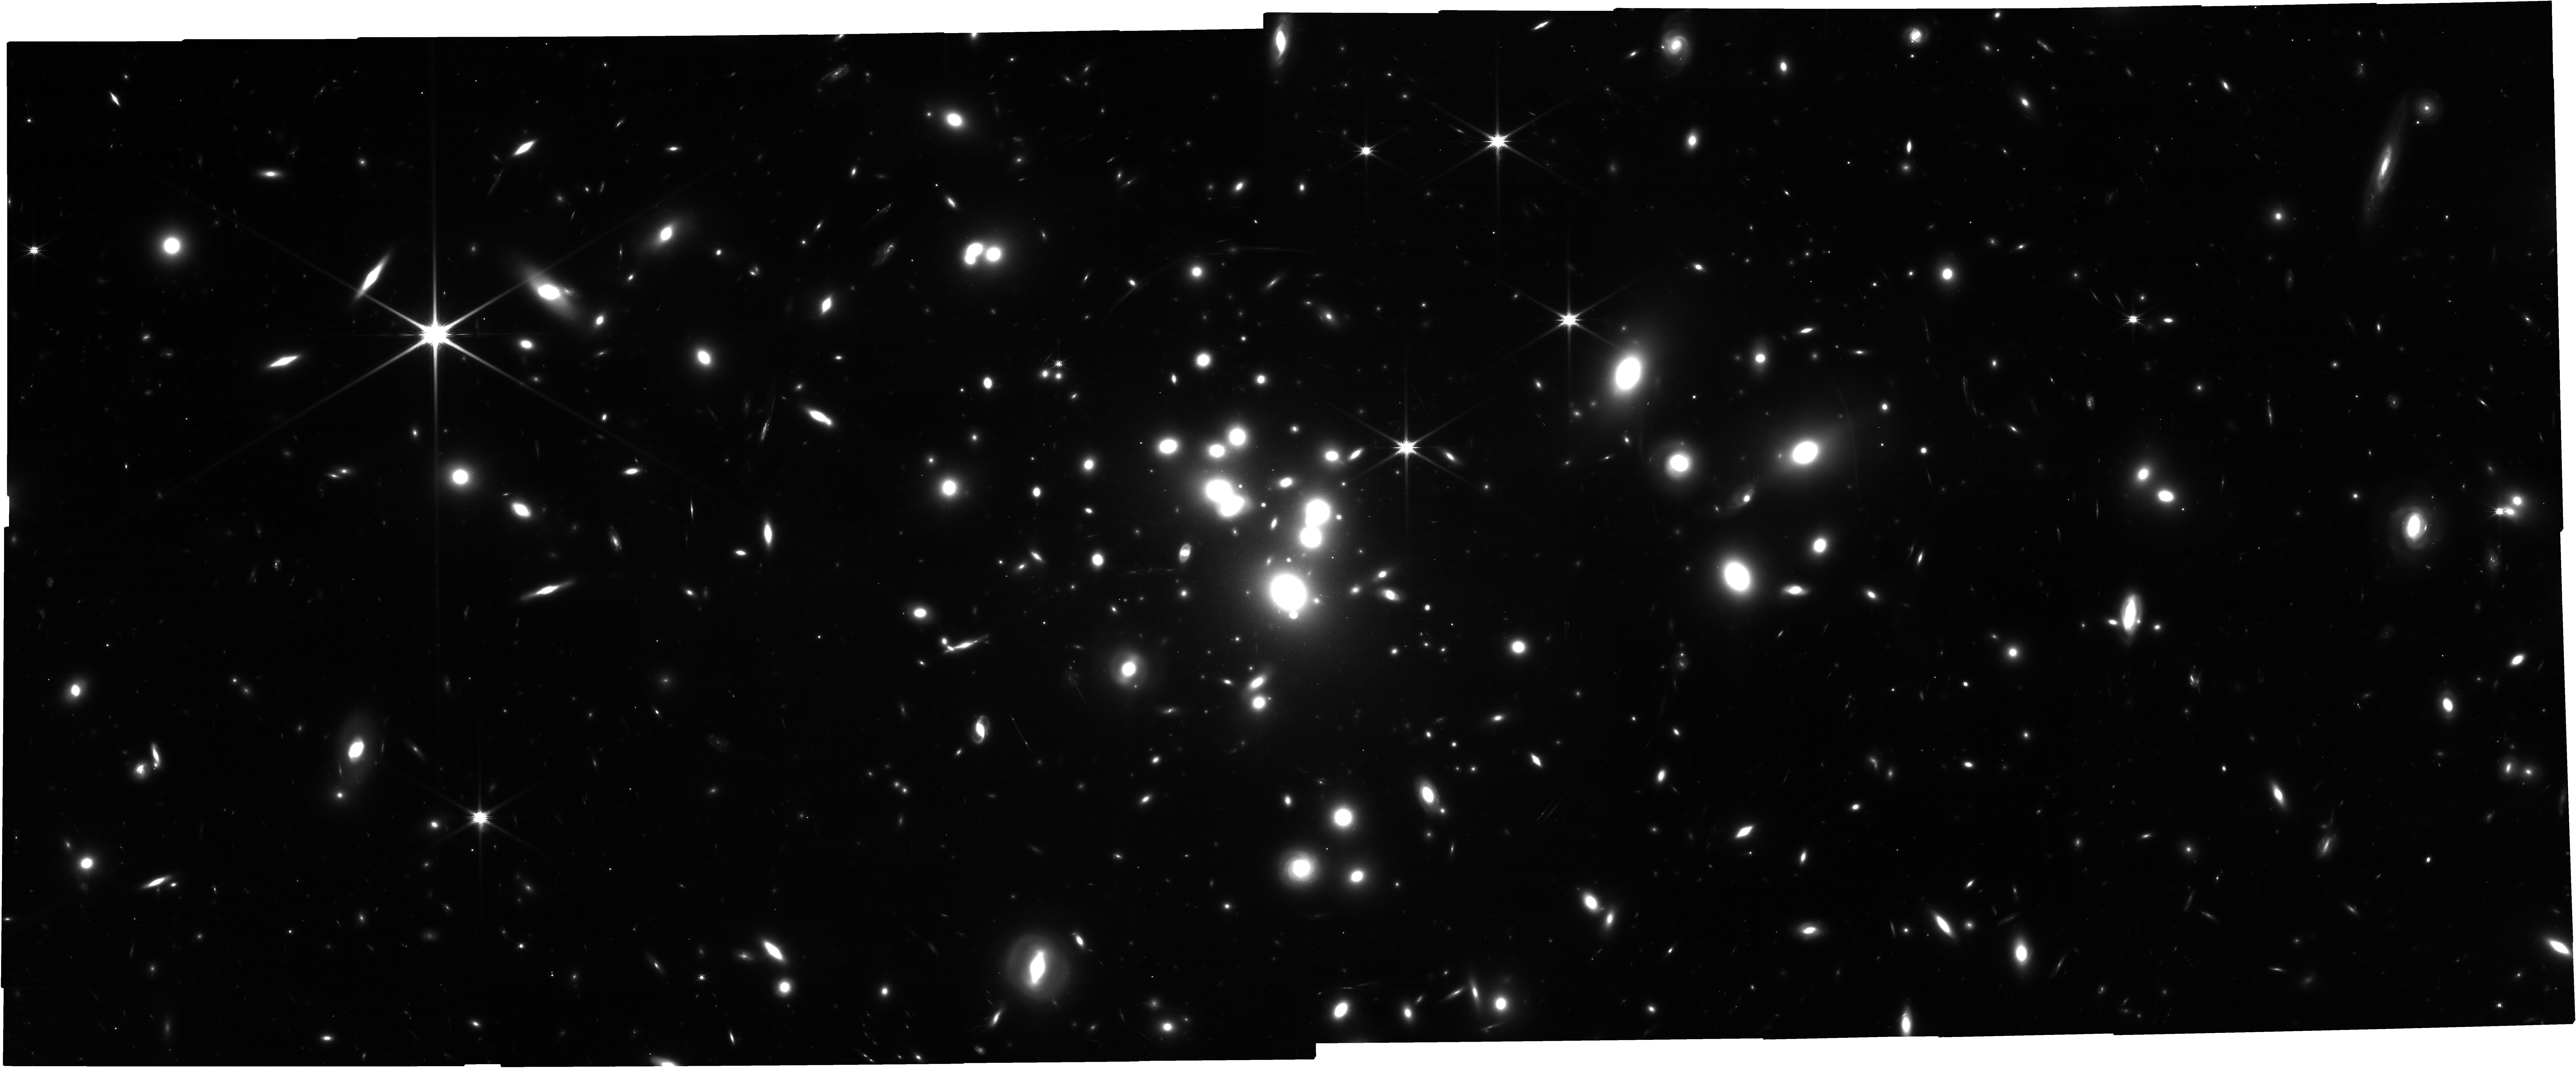
Target: ACO-1689
Instrument: NIRCAM
Filter: F150W
Exposure: 2.1 h
Observation ID: jw05782-o001_t001_nircam_clear-f150w

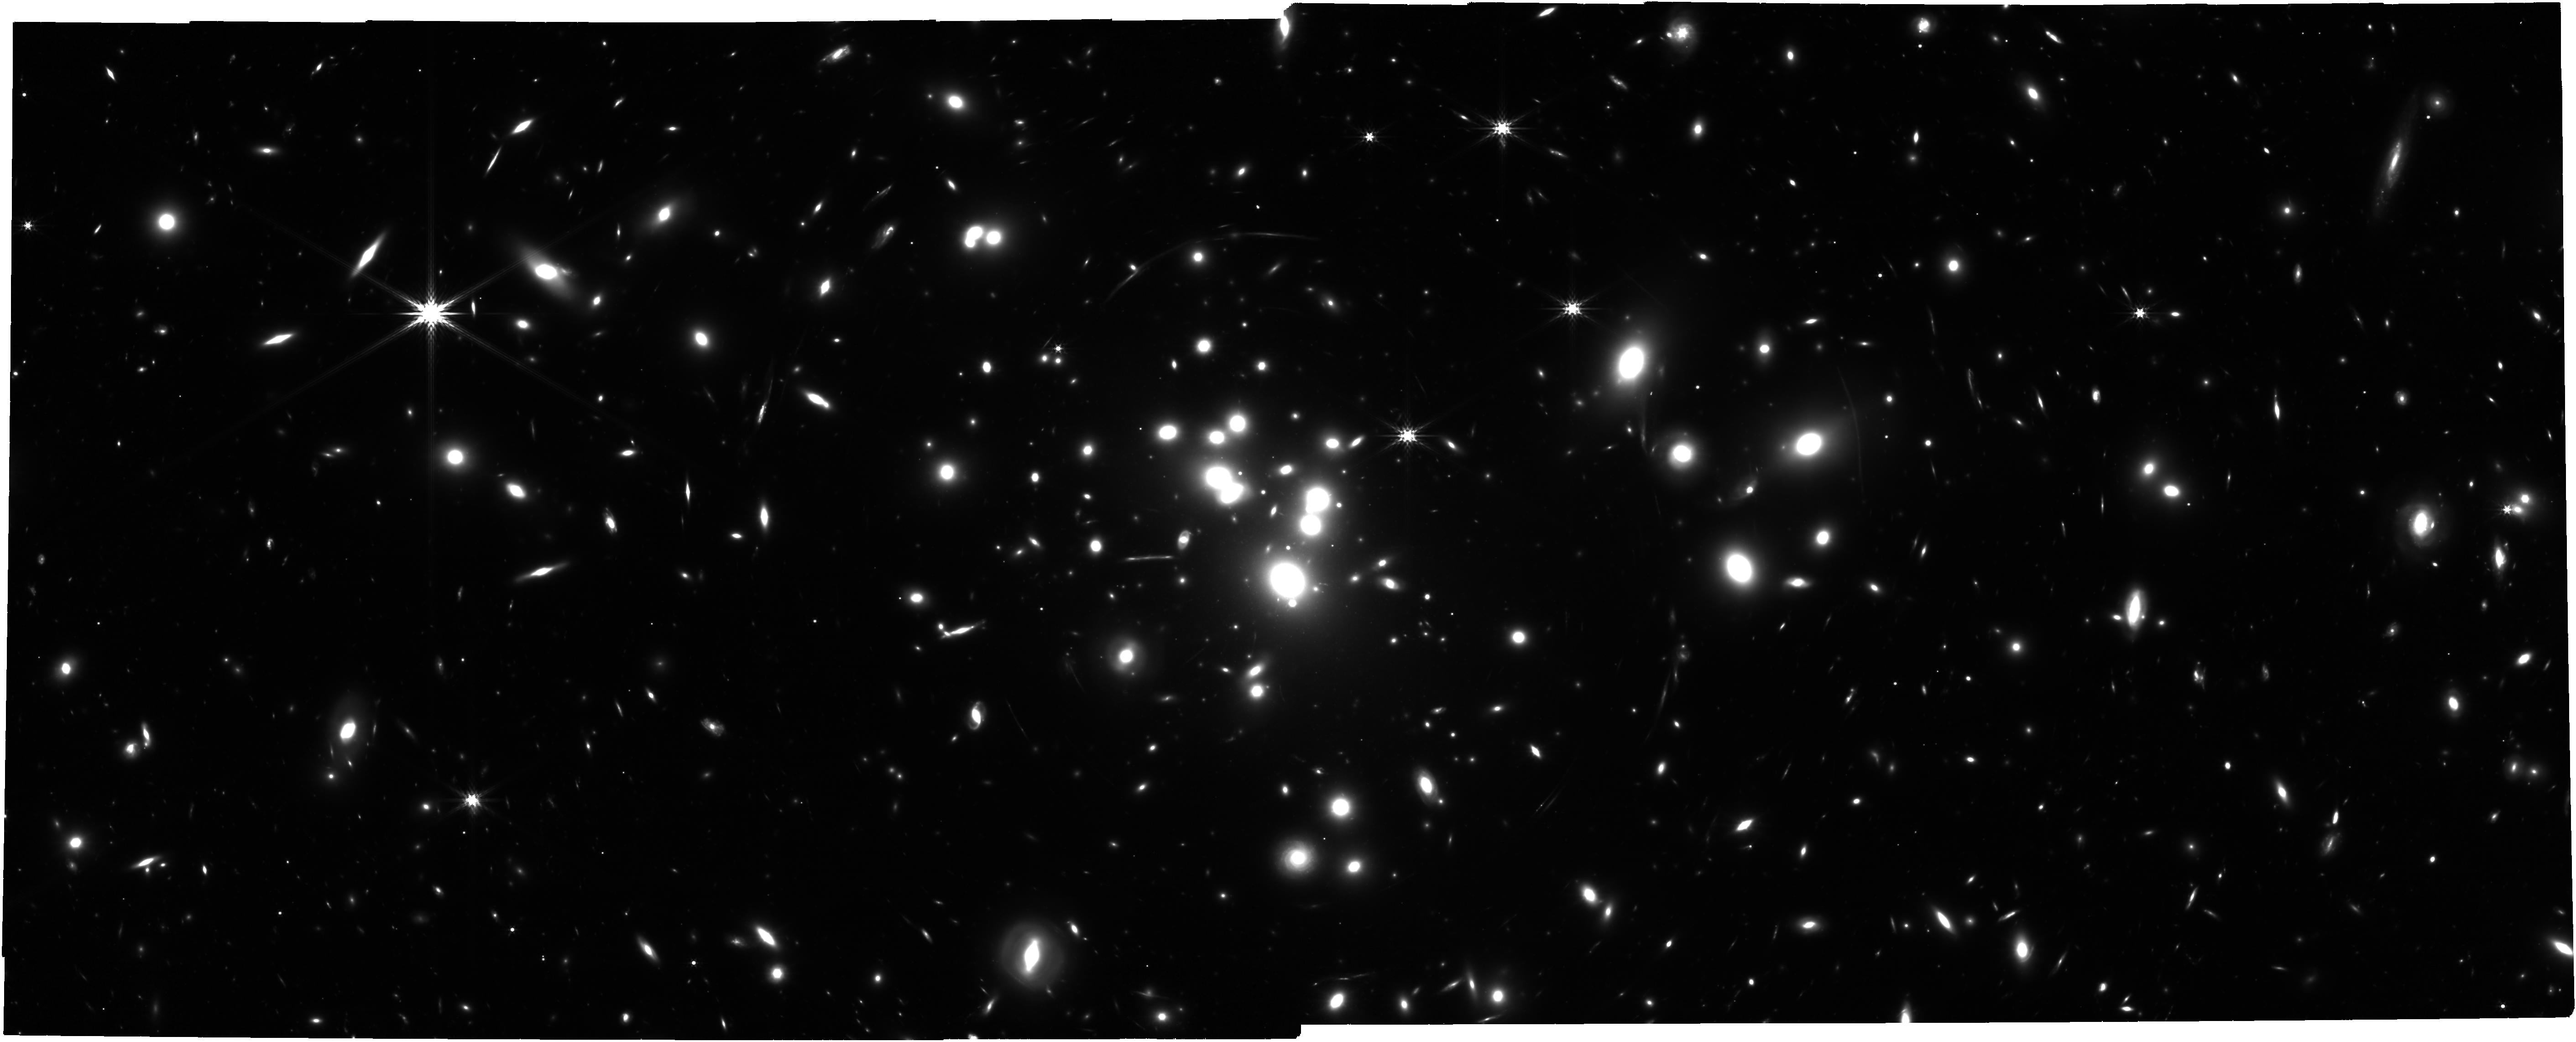
Target: ACO-1689
Instrument: NIRCAM
Filter: F356W
Exposure: 4.2 h
Observation ID: jw05782-o001_t001_nircam_clear-f356w

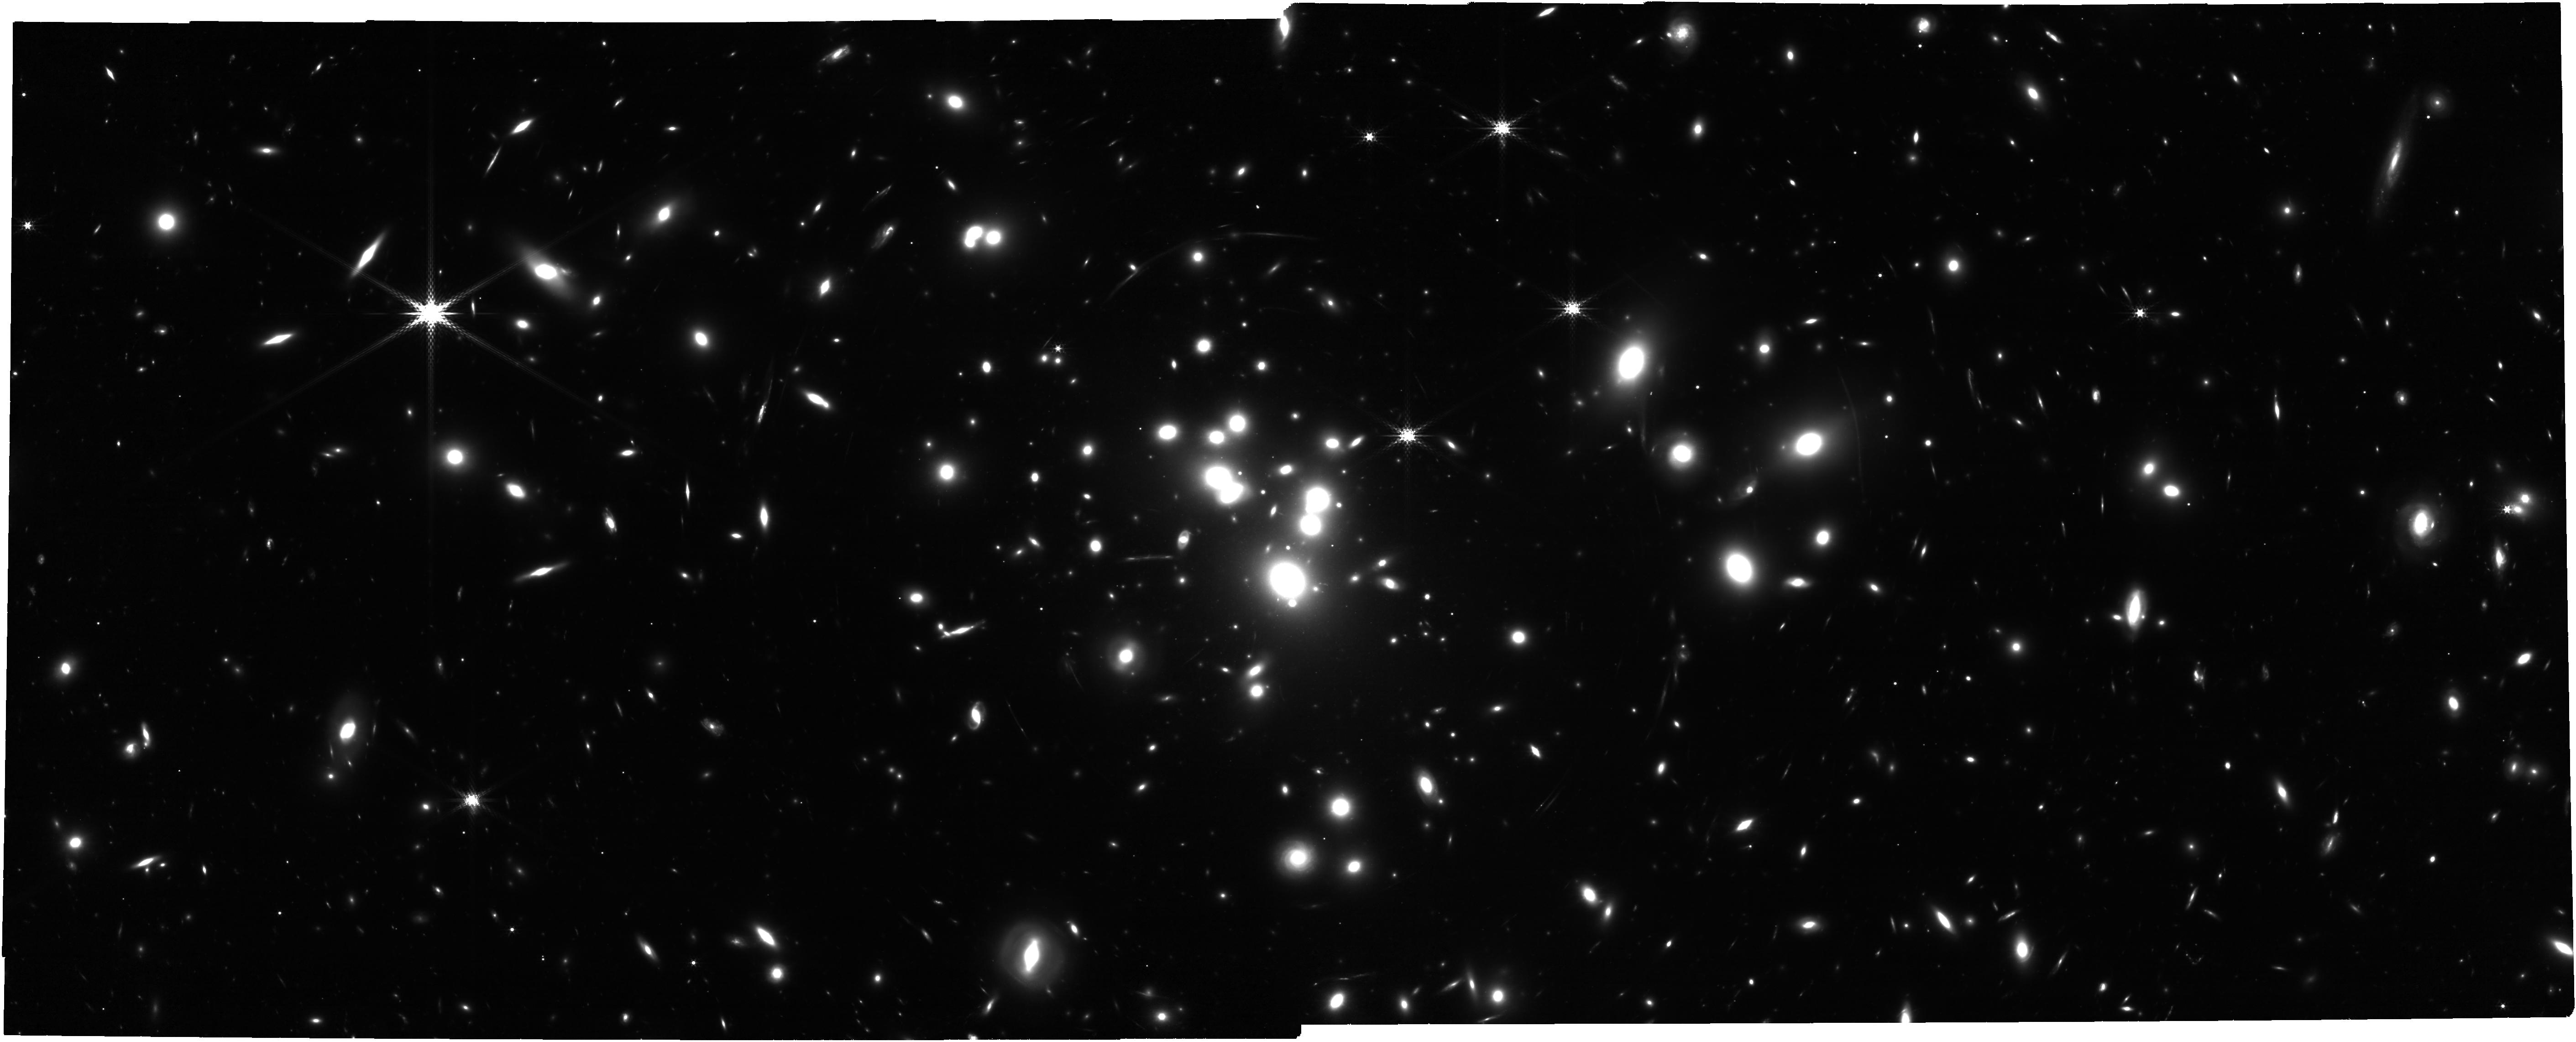
Target: ACO-1689
Instrument: NIRCAM
Filter: F300M
Exposure: 4.1 h
Observation ID: jw05782-o001_t001_nircam_clear-f300m

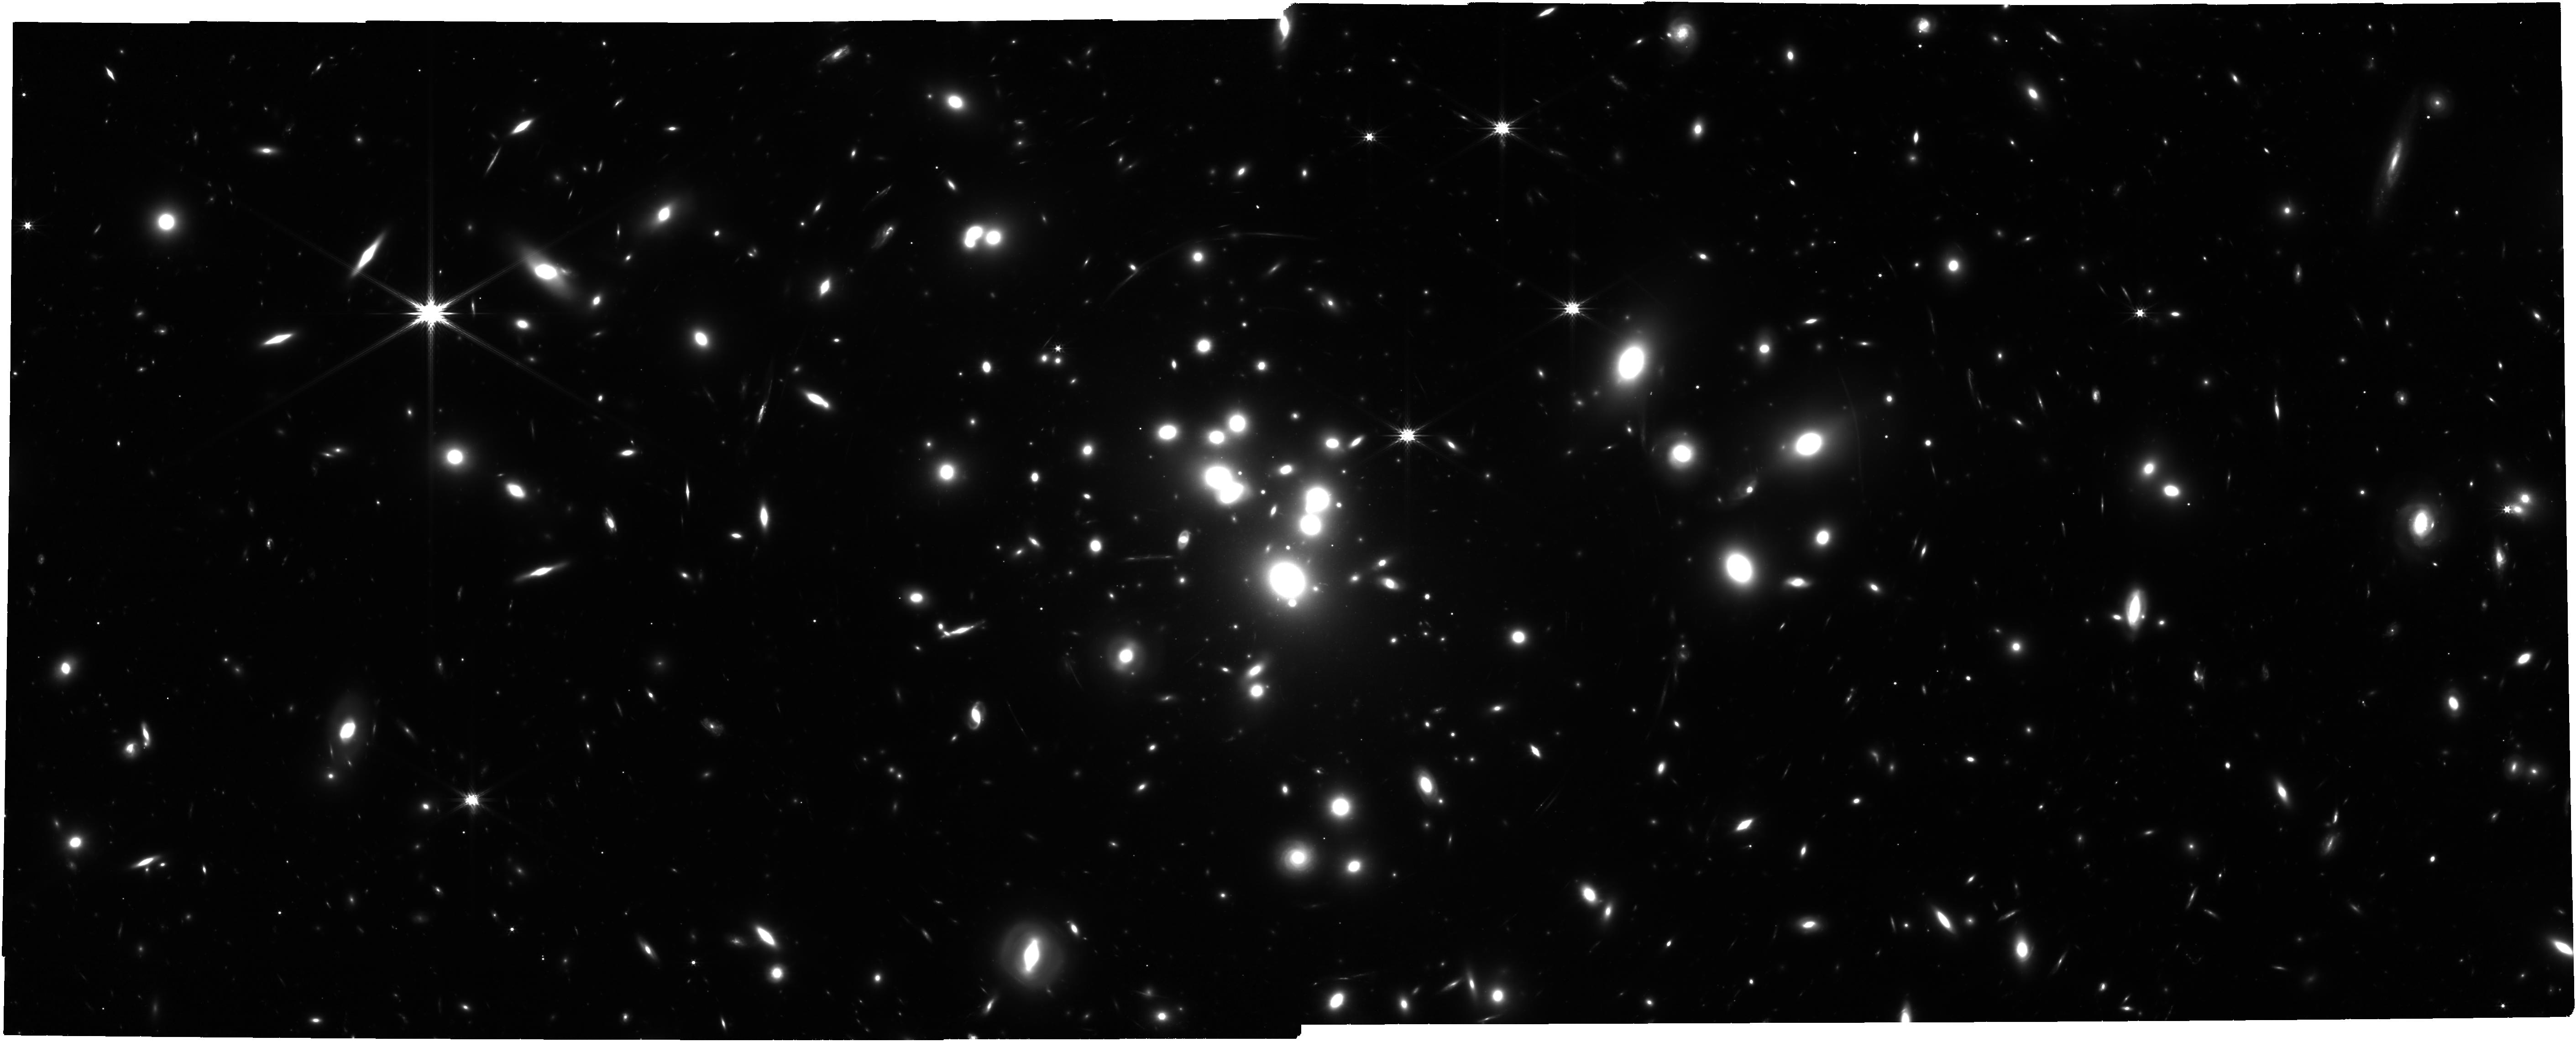
Target: ACO-1689
Instrument: NIRCAM
Filter: F277W
Exposure: 2.1 h
Observation ID: jw05782-o001_t001_nircam_clear-f277w

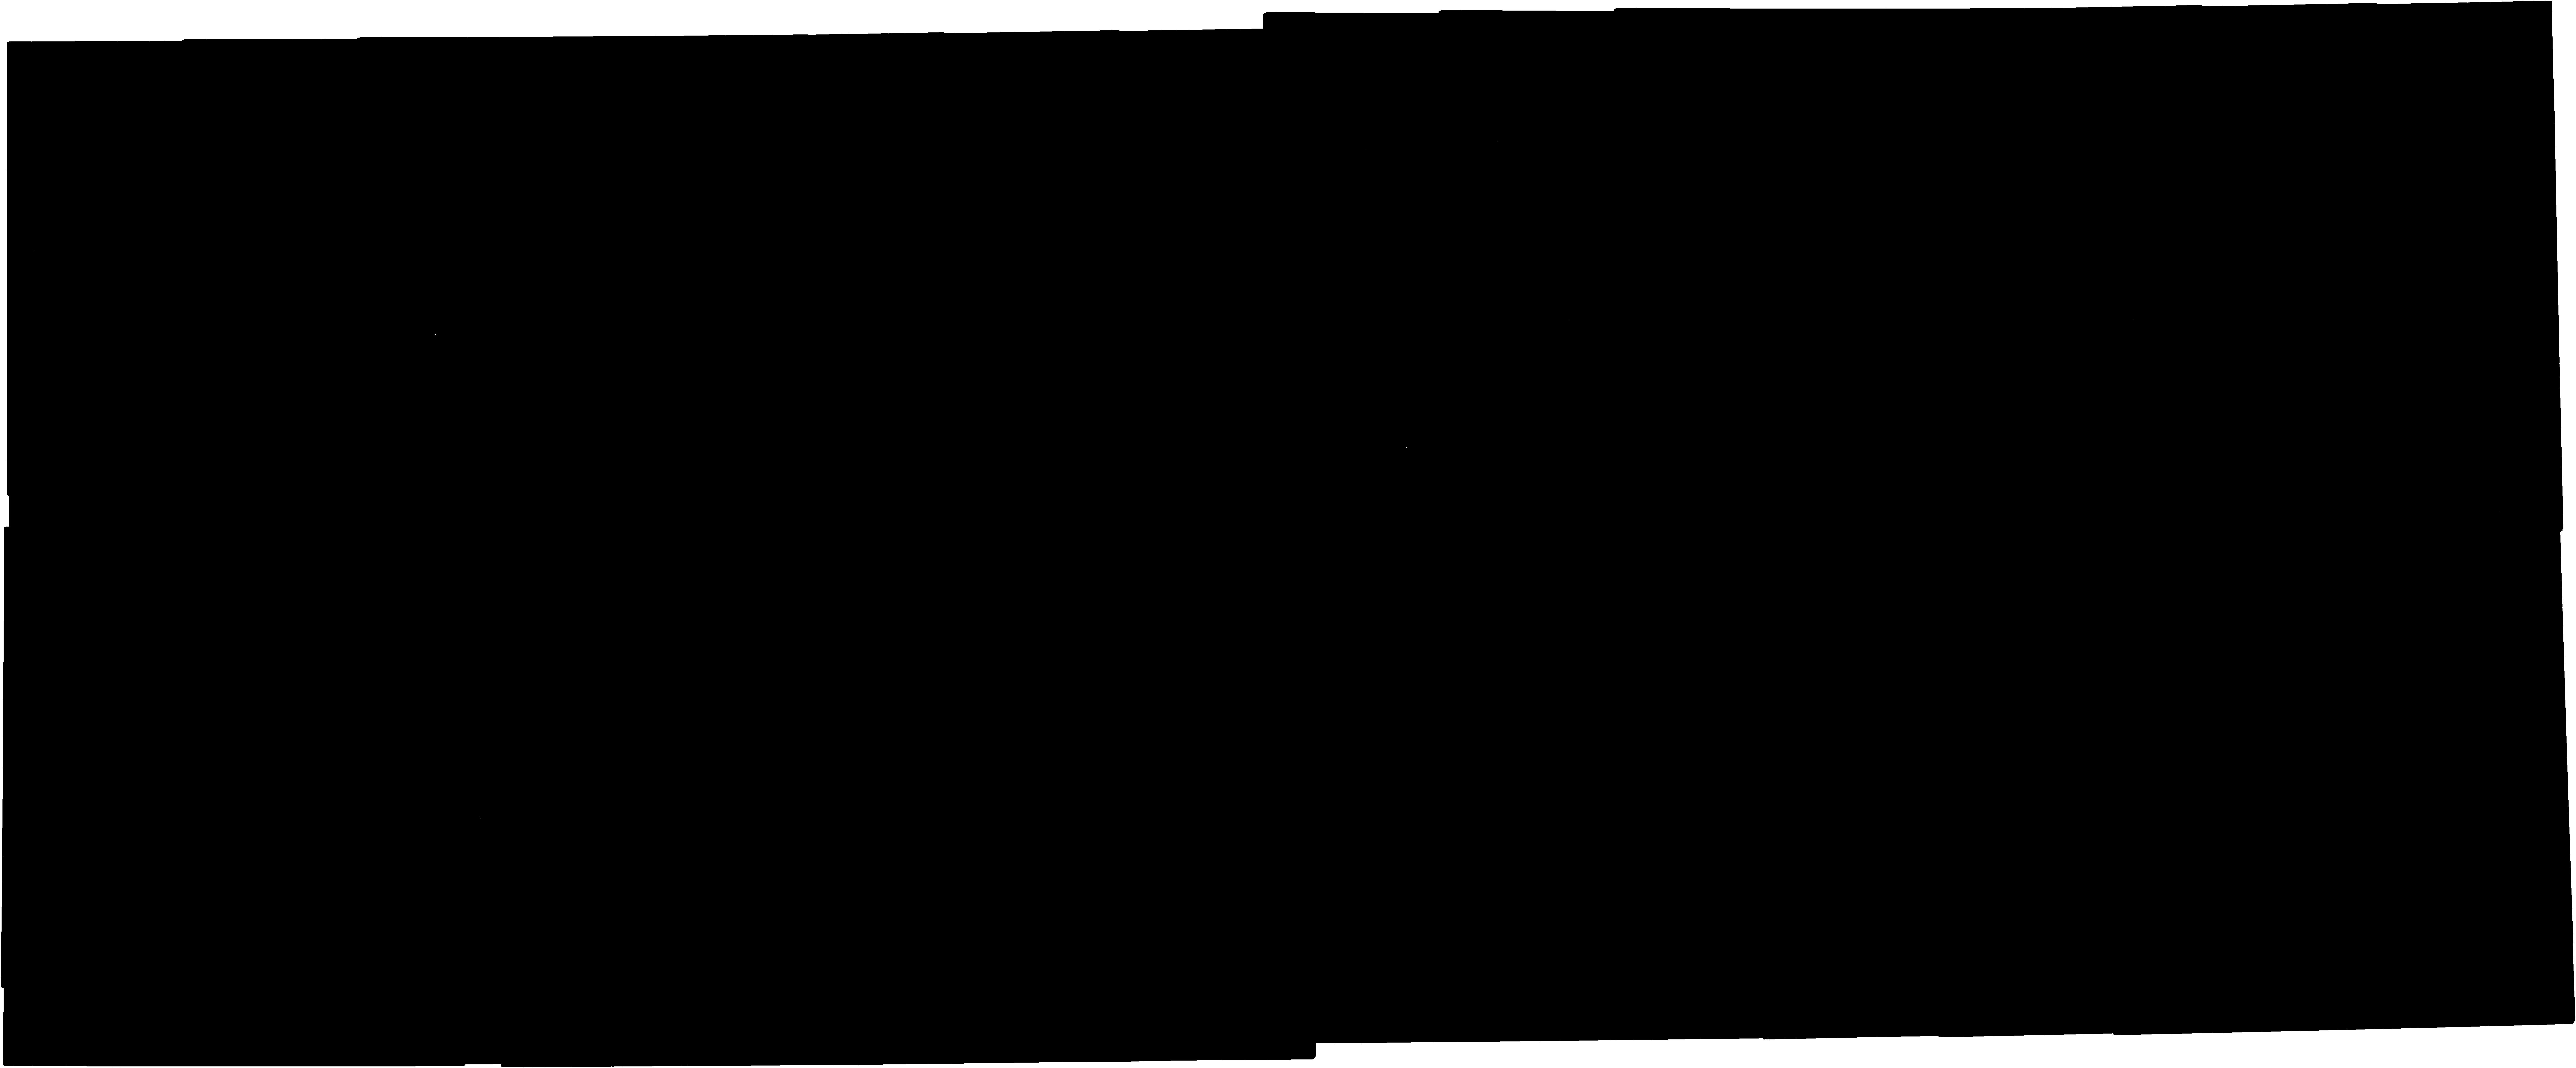
Target: ACO-1689
Instrument: NIRCAM
Filter: F115W
Exposure: 2.1 h
Observation ID: jw05782-o001_t001_nircam_clear-f115w

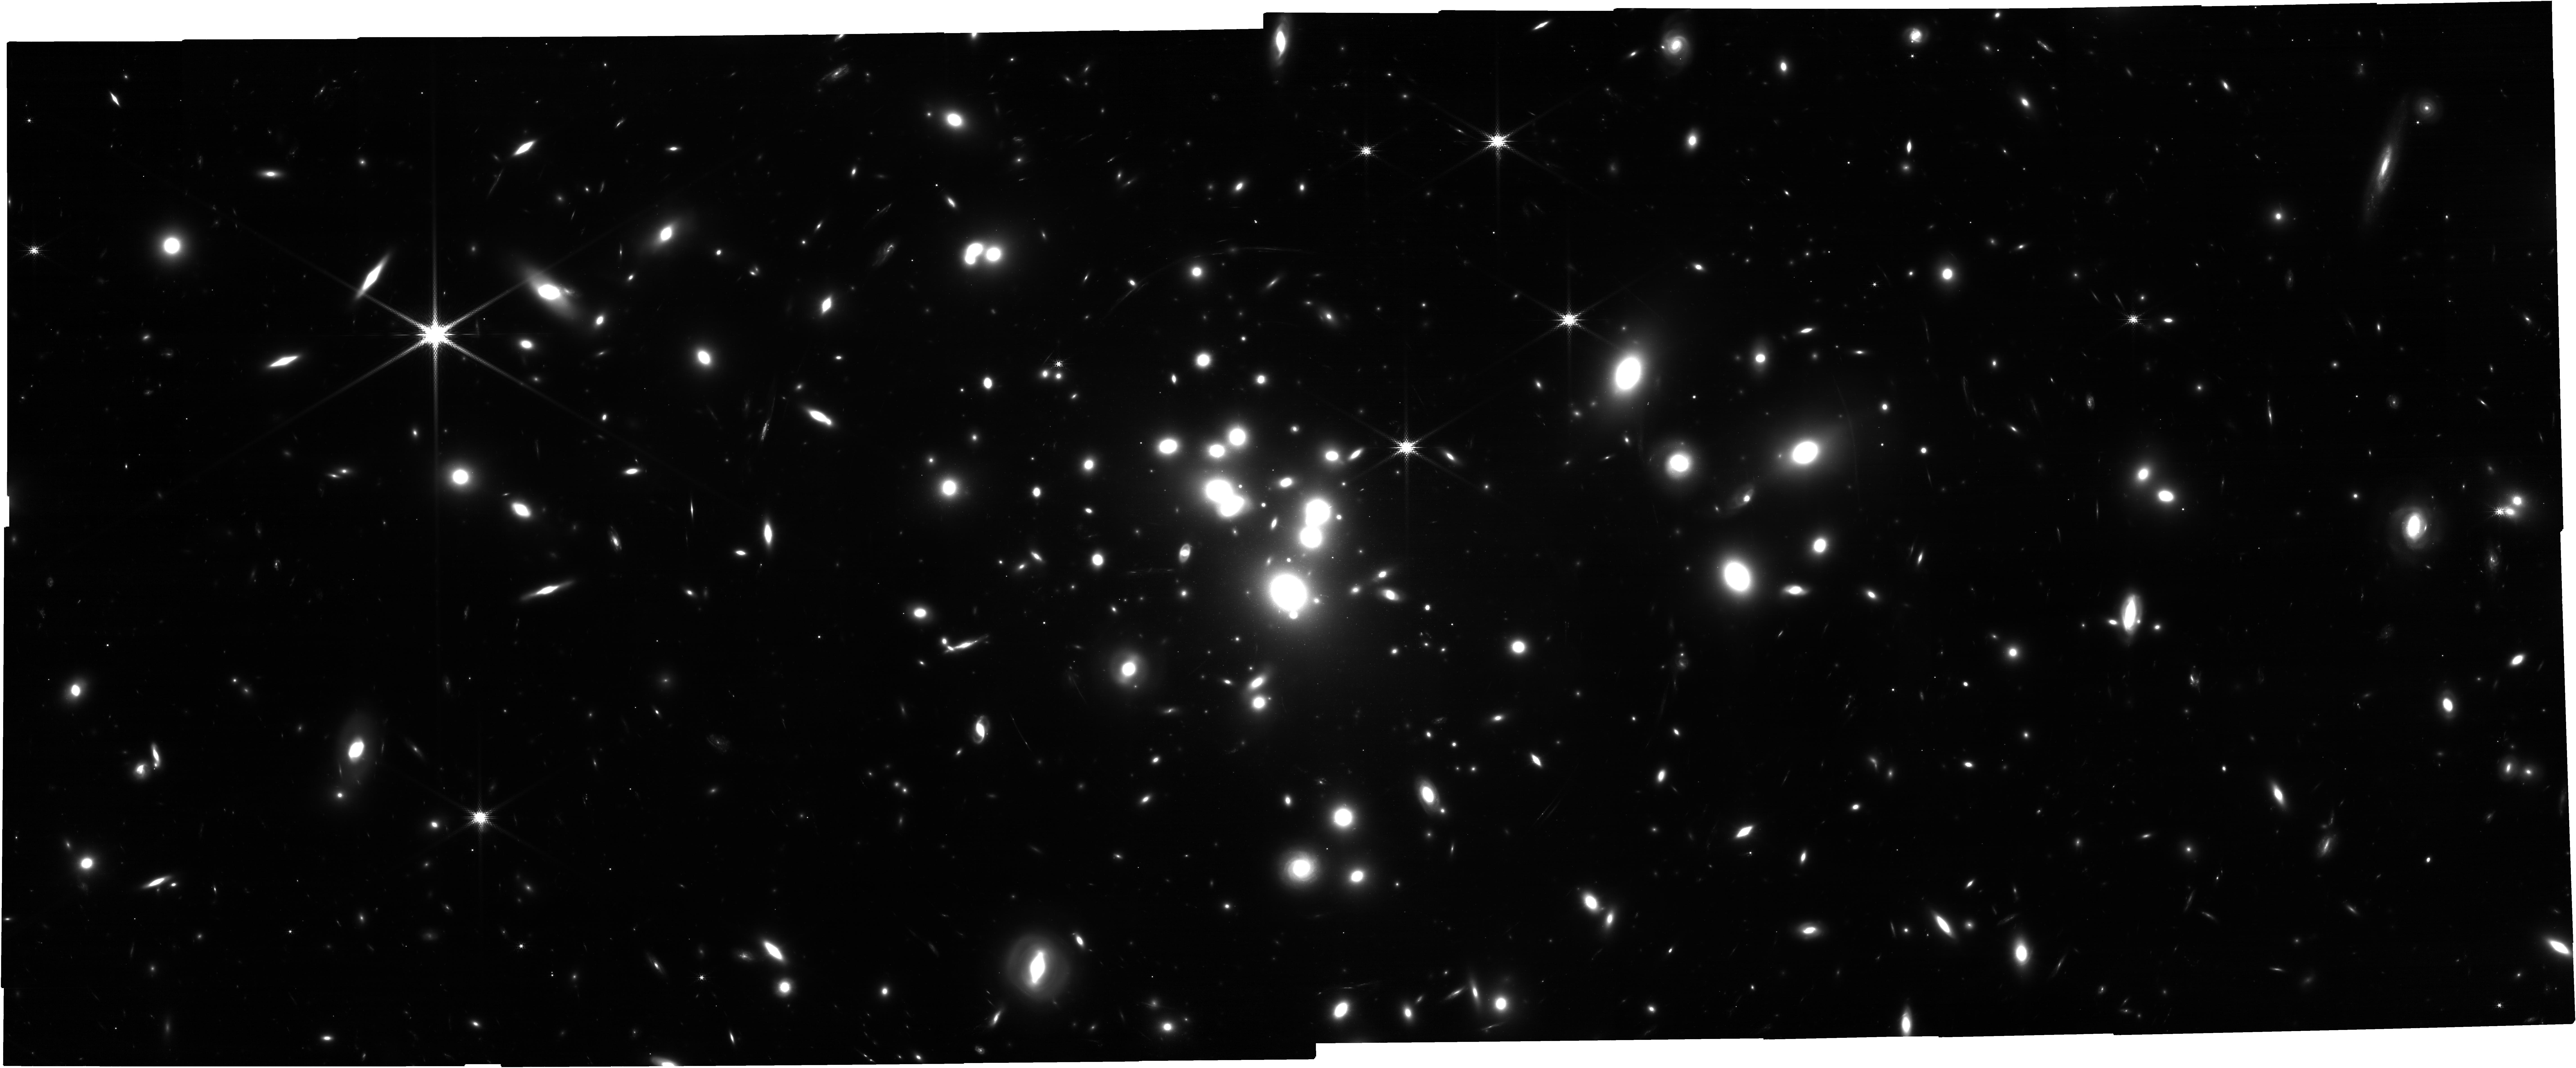
Target: ACO-1689
Instrument: NIRCAM
Filter: F182M
Exposure: 4.1 h
Observation ID: jw05782-o001_t001_nircam_clear-f182m

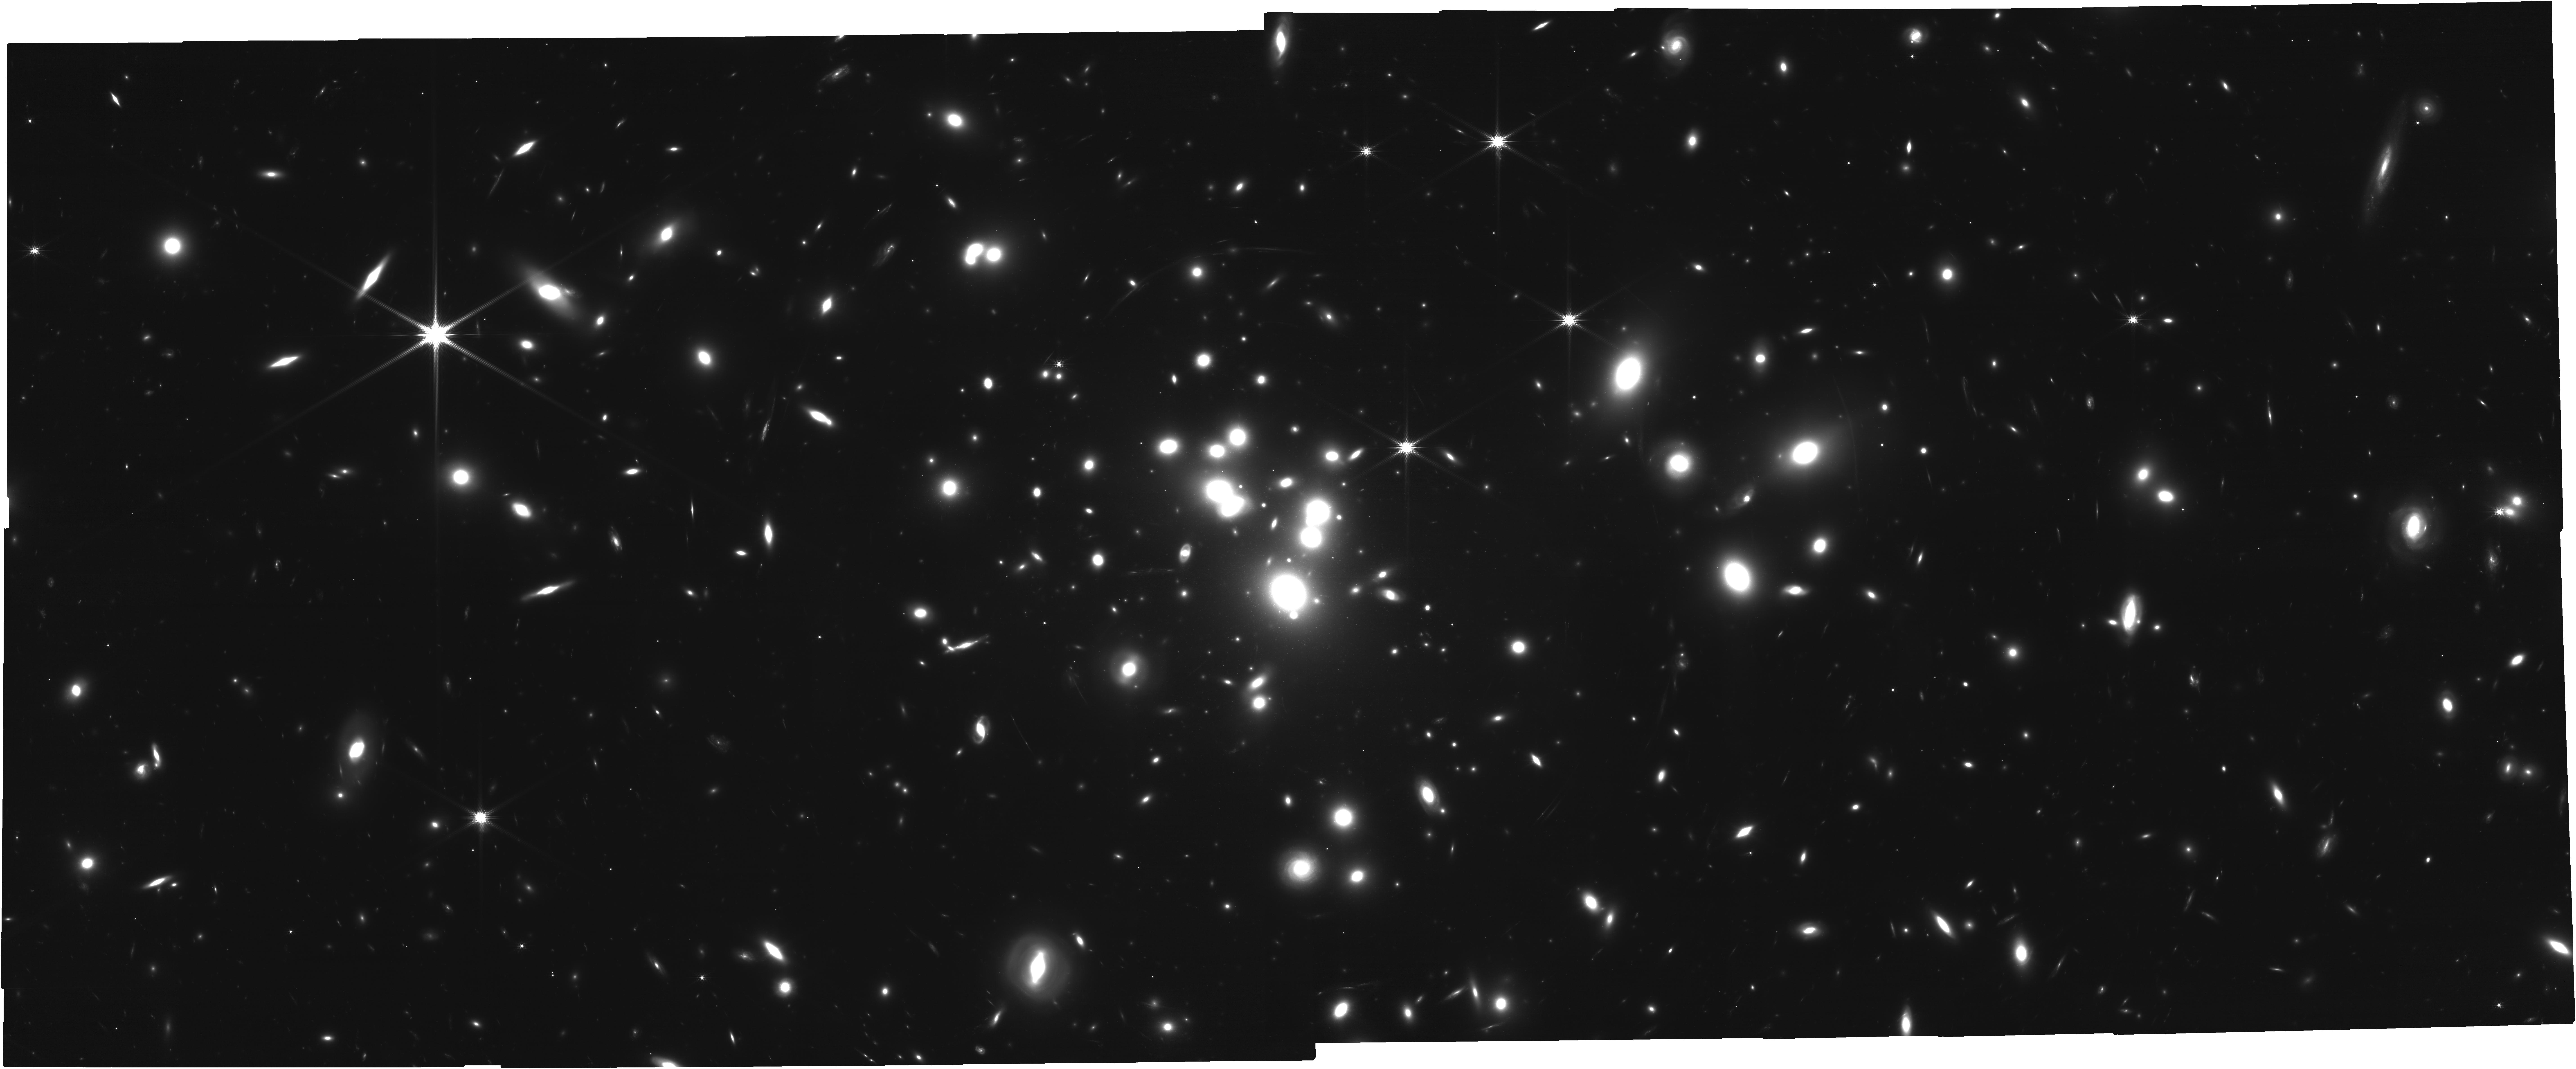
Target: ACO-1689
Instrument: NIRCAM
Filter: F200W
Exposure: 2.1 h
Observation ID: jw05782-o001_t001_nircam_clear-f200w

Abell 1689: Opening a Unique Window on Lensed Galaxies at Cosmic Noon (PI: Claeyssens, Adelaide Marie)

Galaxies at cosmic noon (CN, z~2) are characterized by irregular morphologies dominated by compact and bright stellar clumps. The role of these clumps in galaxy morphological evolution and their contribution to the total galaxy mass buildup are so far poorly understood and widely debated. The combination of JWST/NIRCam high sensitivity and resolution with the strong gravitational lensing effect produced by galaxy clusters has opened a new window on the internal physical processes at play in distant galaxies. We propose deep NIRCam images of the massive lensing cluster Abell1689 to probe the physical properties of star-forming clumps and galaxies at CN, a key time for galaxy evolution. A1689 is far superior to the Hubble FF clusters to study CN galaxies at it is known to produce extremely high magnifications over a large volume of Universe at 1<z<4.5. These observations will enable us to study >1000 galaxies over a wide range of masses and resolve their clump and star cluster populations across CN down to 1 pc scale and 10^5 solar mass. By extending the wavelength coverage to the IR and combining broad-band and medium-band filters, we will be able to derive robust clump/cluster physical properties (size, age, mass, boundness). Clumps trace star-formation and play a major role in the stellar feedback at a galactic scale. We will answer questions related to diverse formation mechanisms and survival time scales of clumps as a function of galaxy mass. We expect to detect young and intermediate age proto-globular clusters in the many giant arcs produced by A1689, enabling us to constrain their redshift formation.